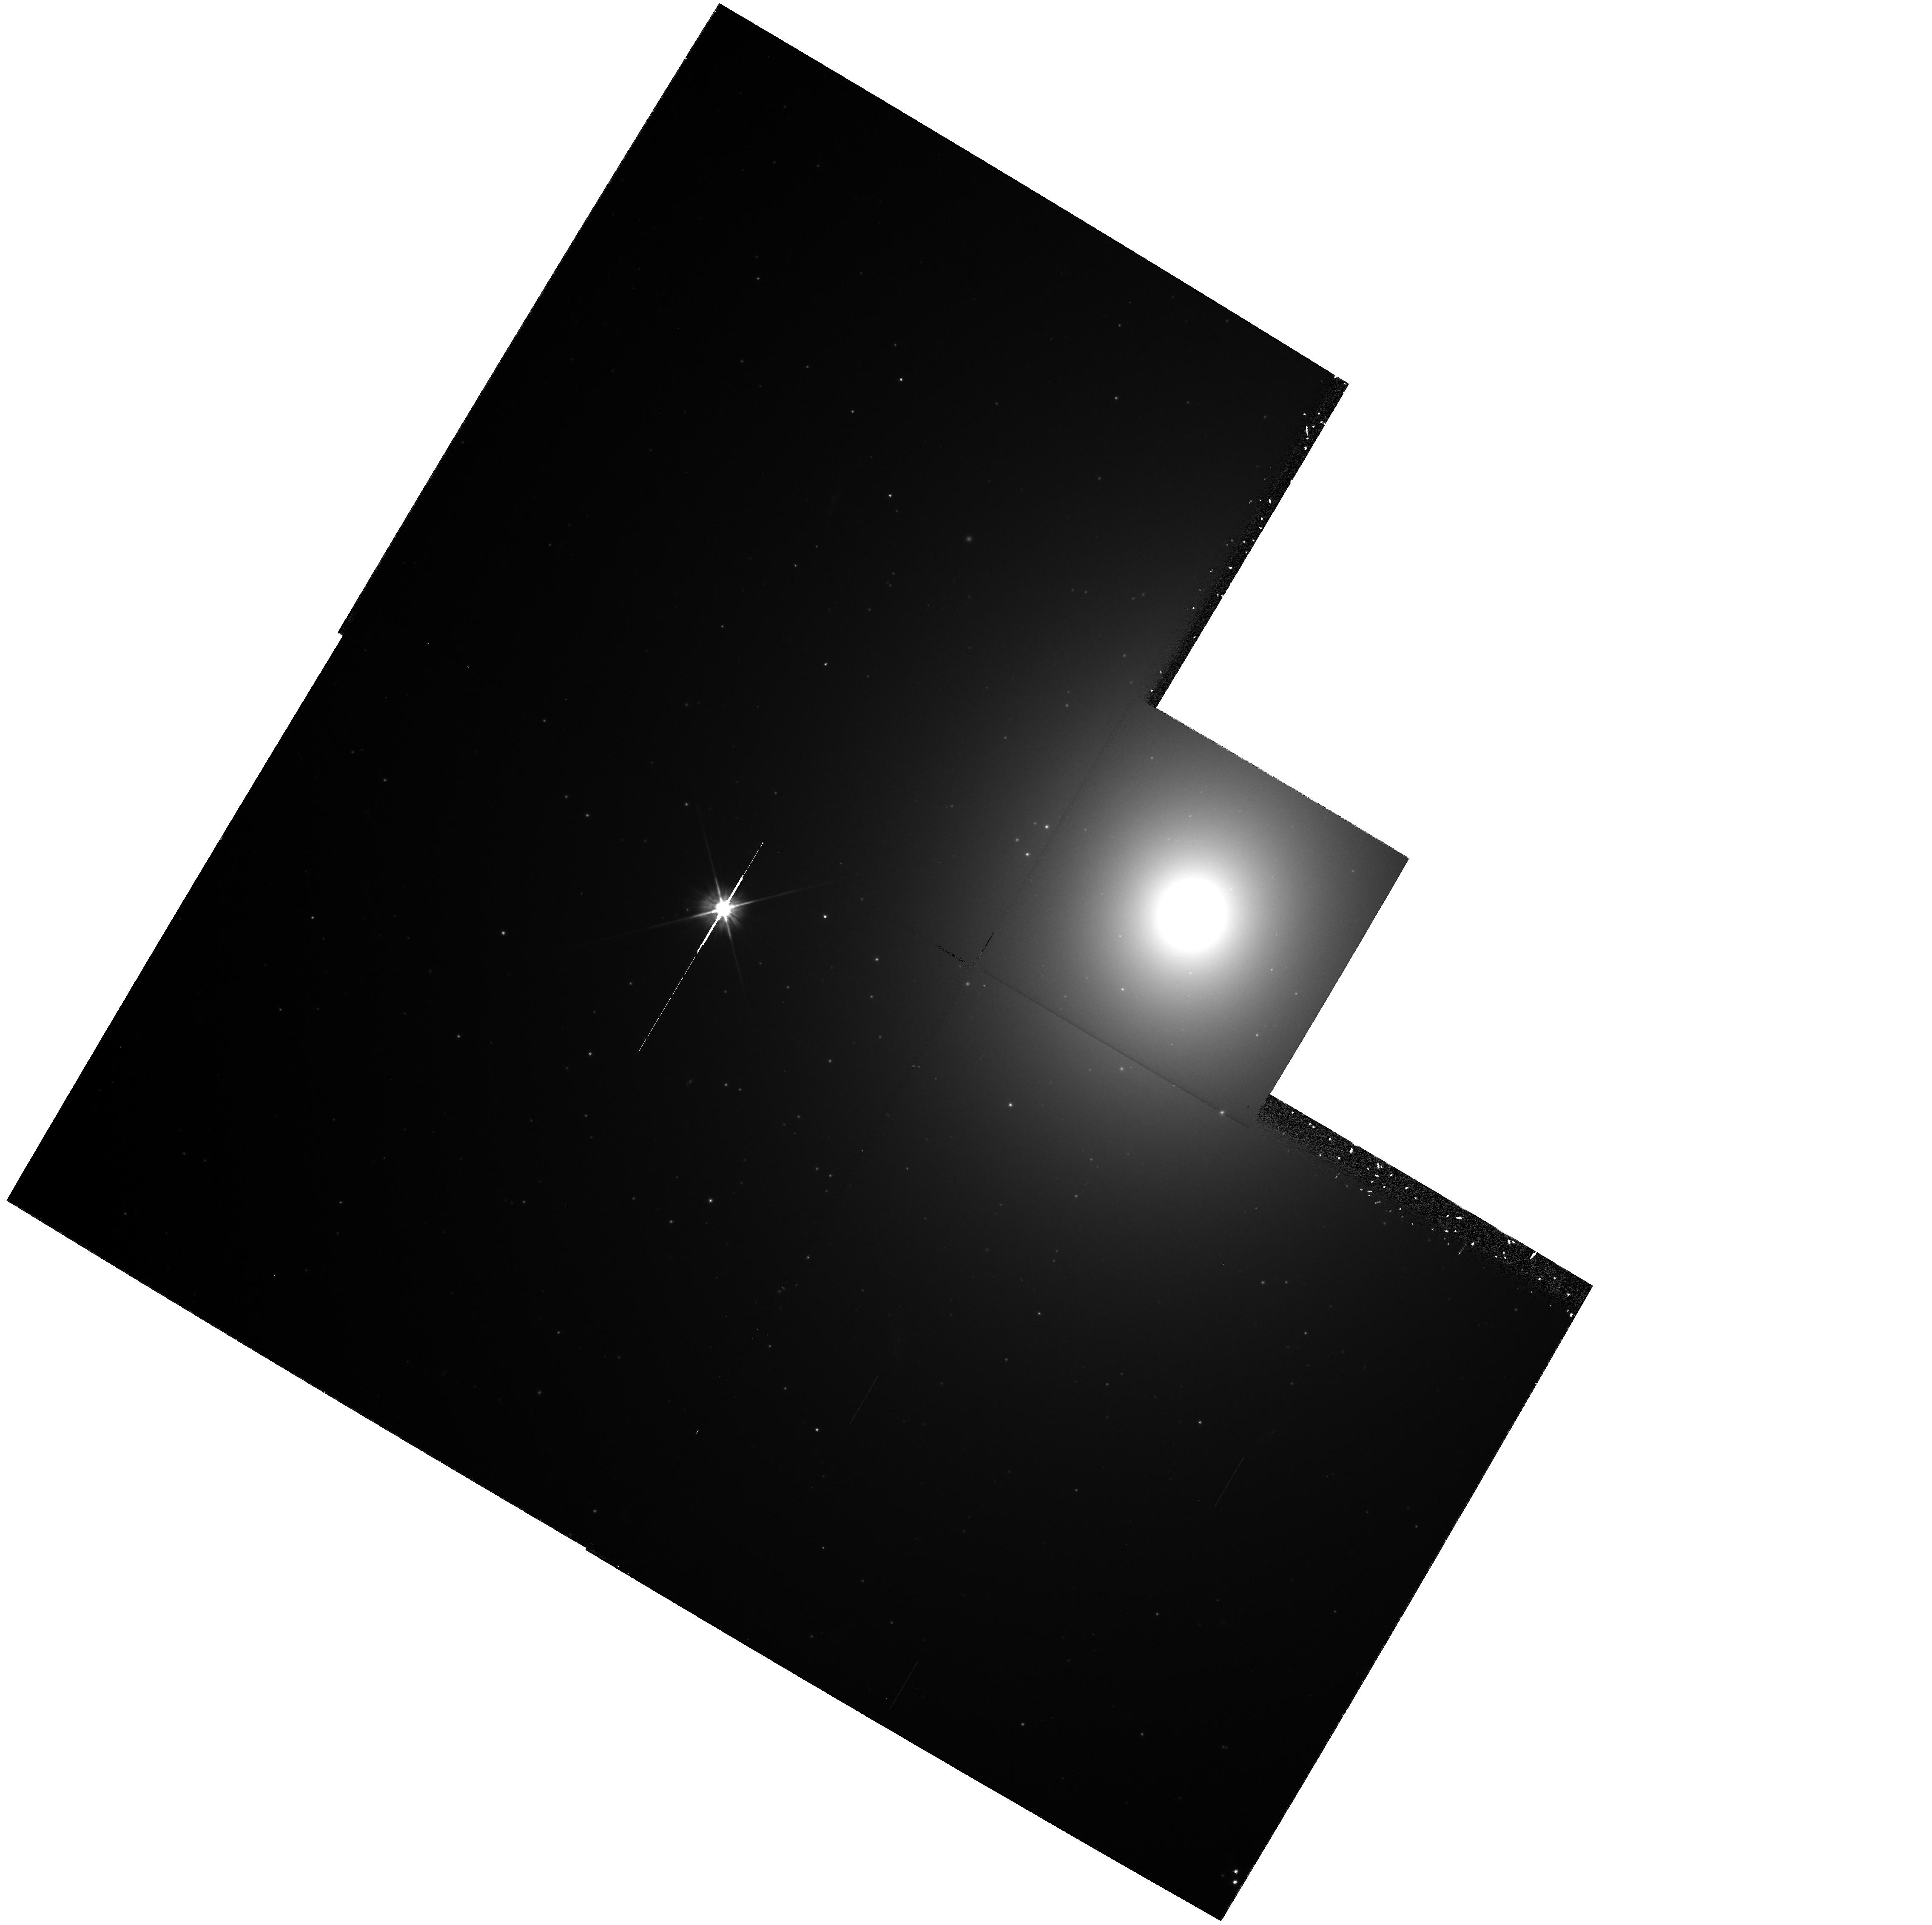
Target: NGC4472-NUC. Instrument: WFPC2/PC. Filter: F555W. Exposure: 30 min. Observation ID: hst_5236_06_wfpc2_pc_f555w_u2lg06

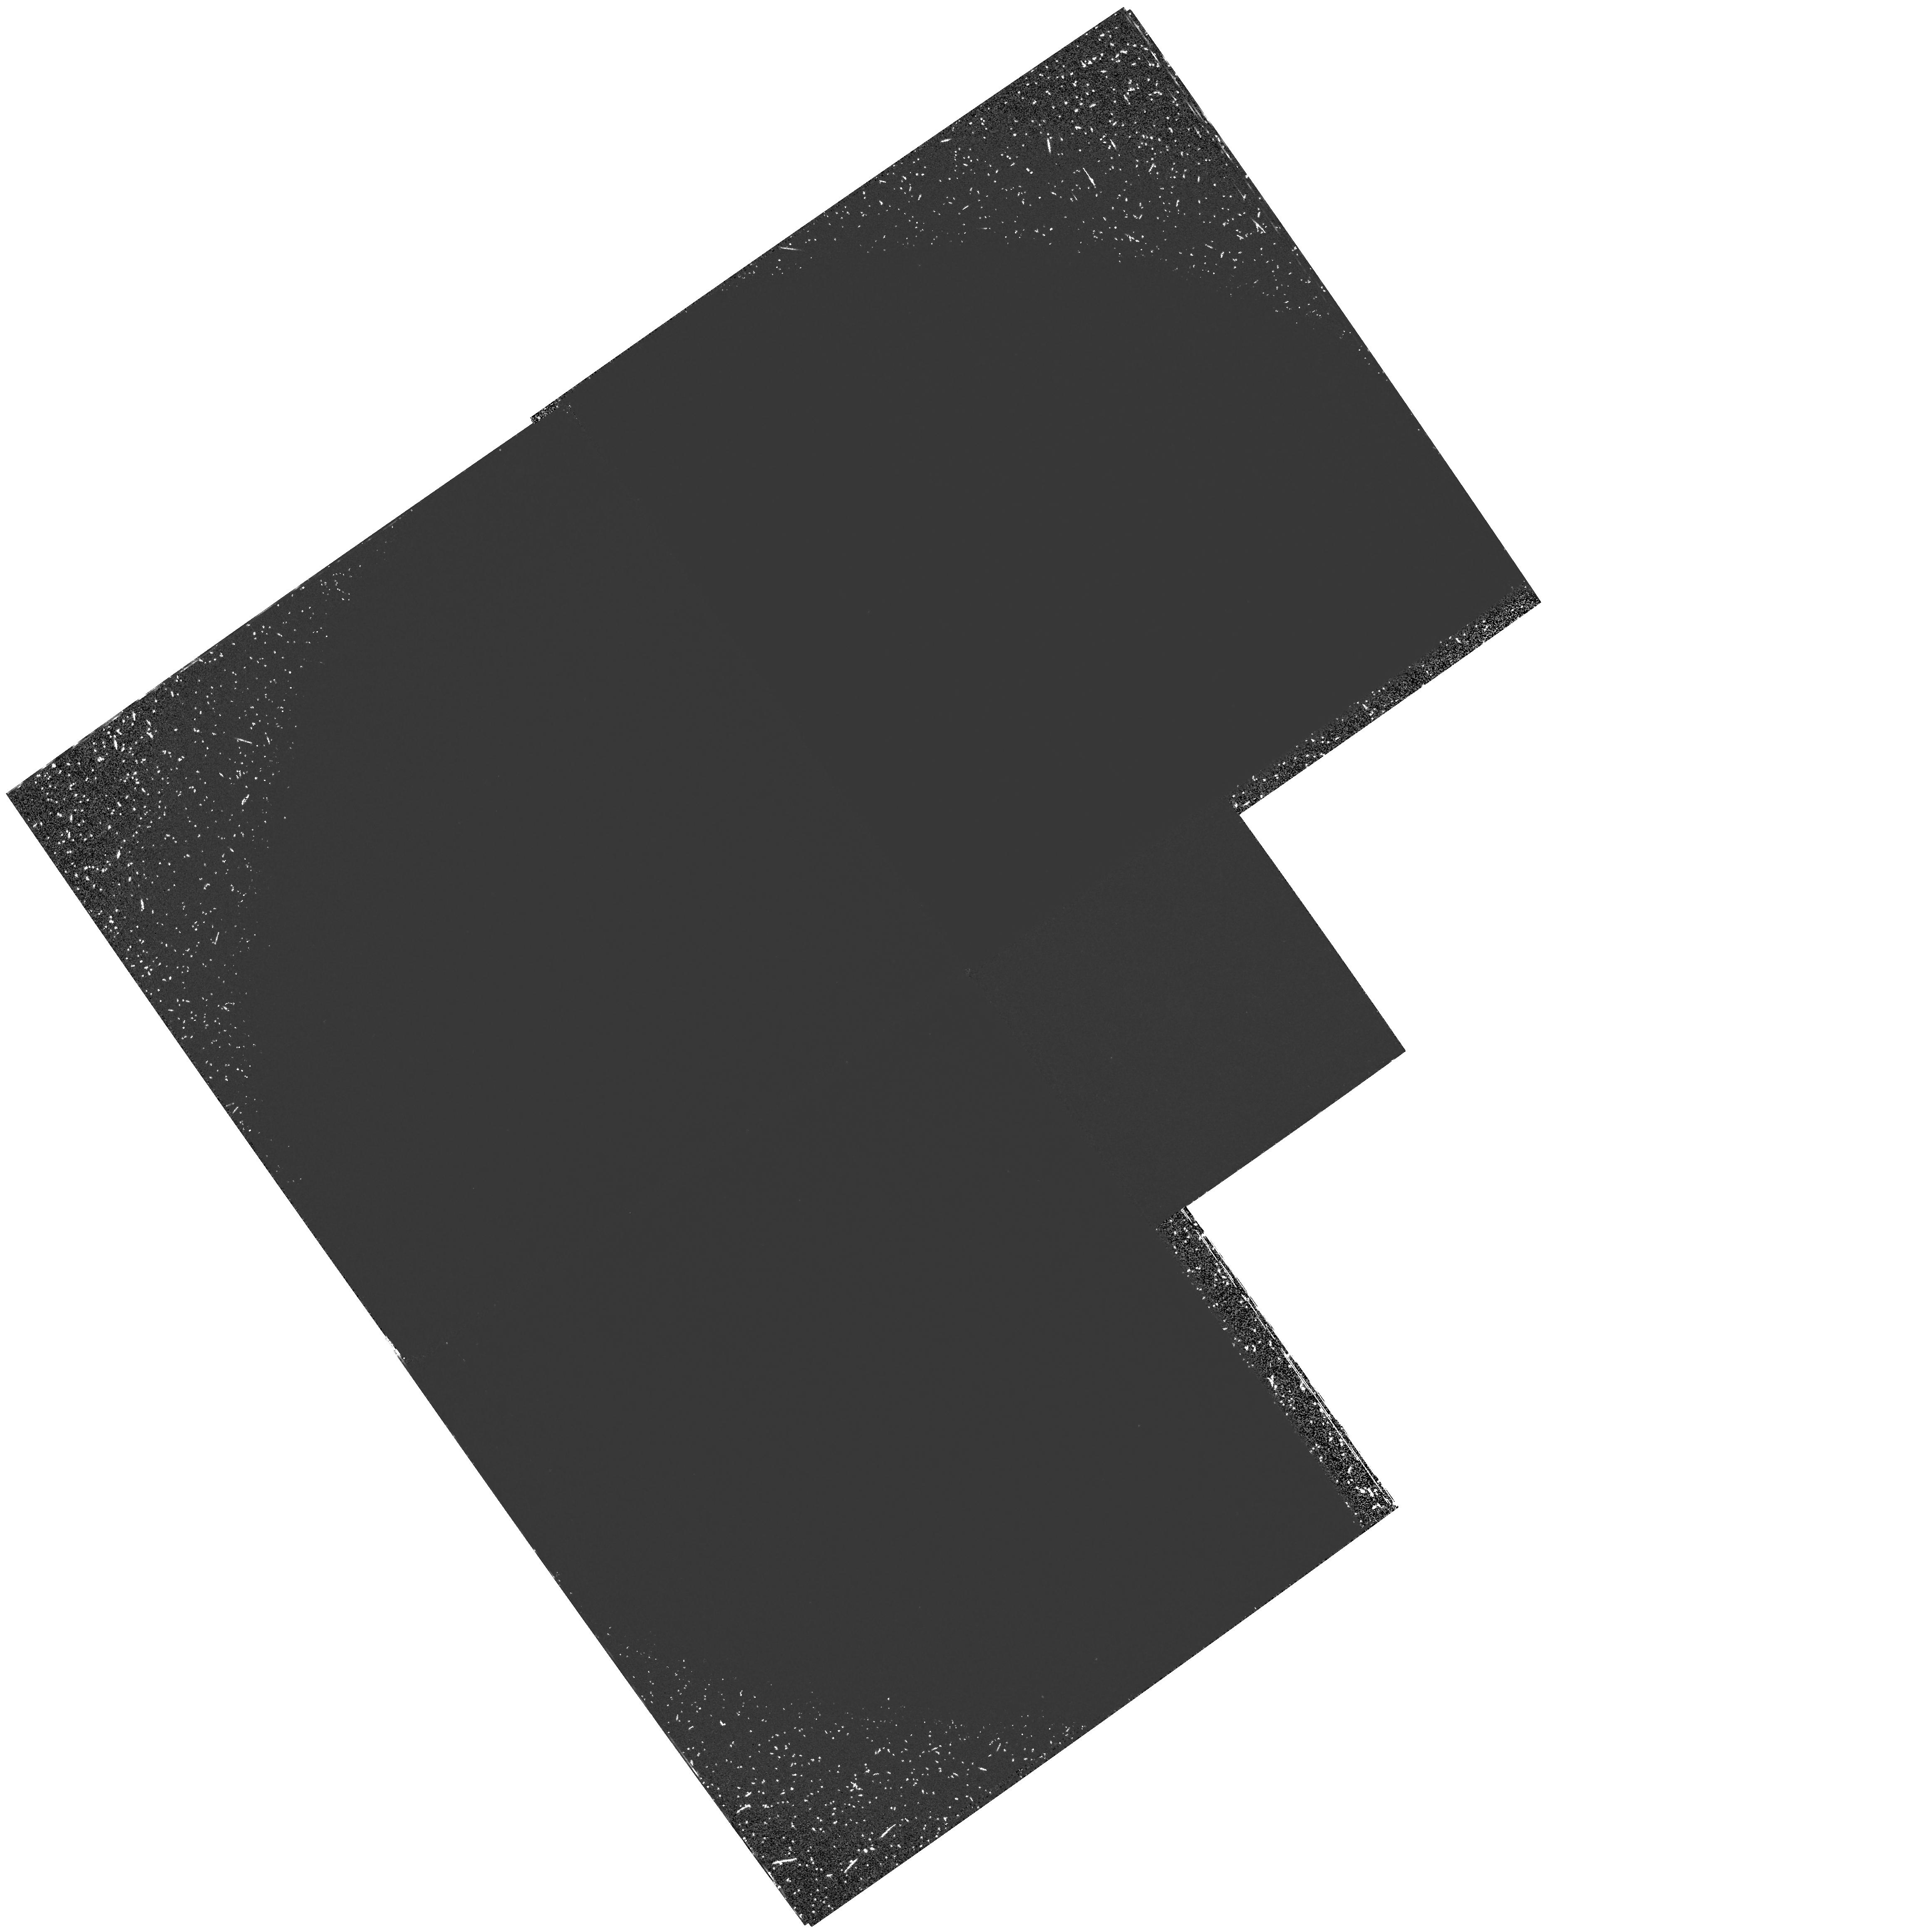
Target: NGC224-NUC. Instrument: WFPC2/PC. Filter: F160BW. Exposure: 3.3 h. Observation ID: hst_5236_03_wfpc2_pc_f160bw_u2lg03

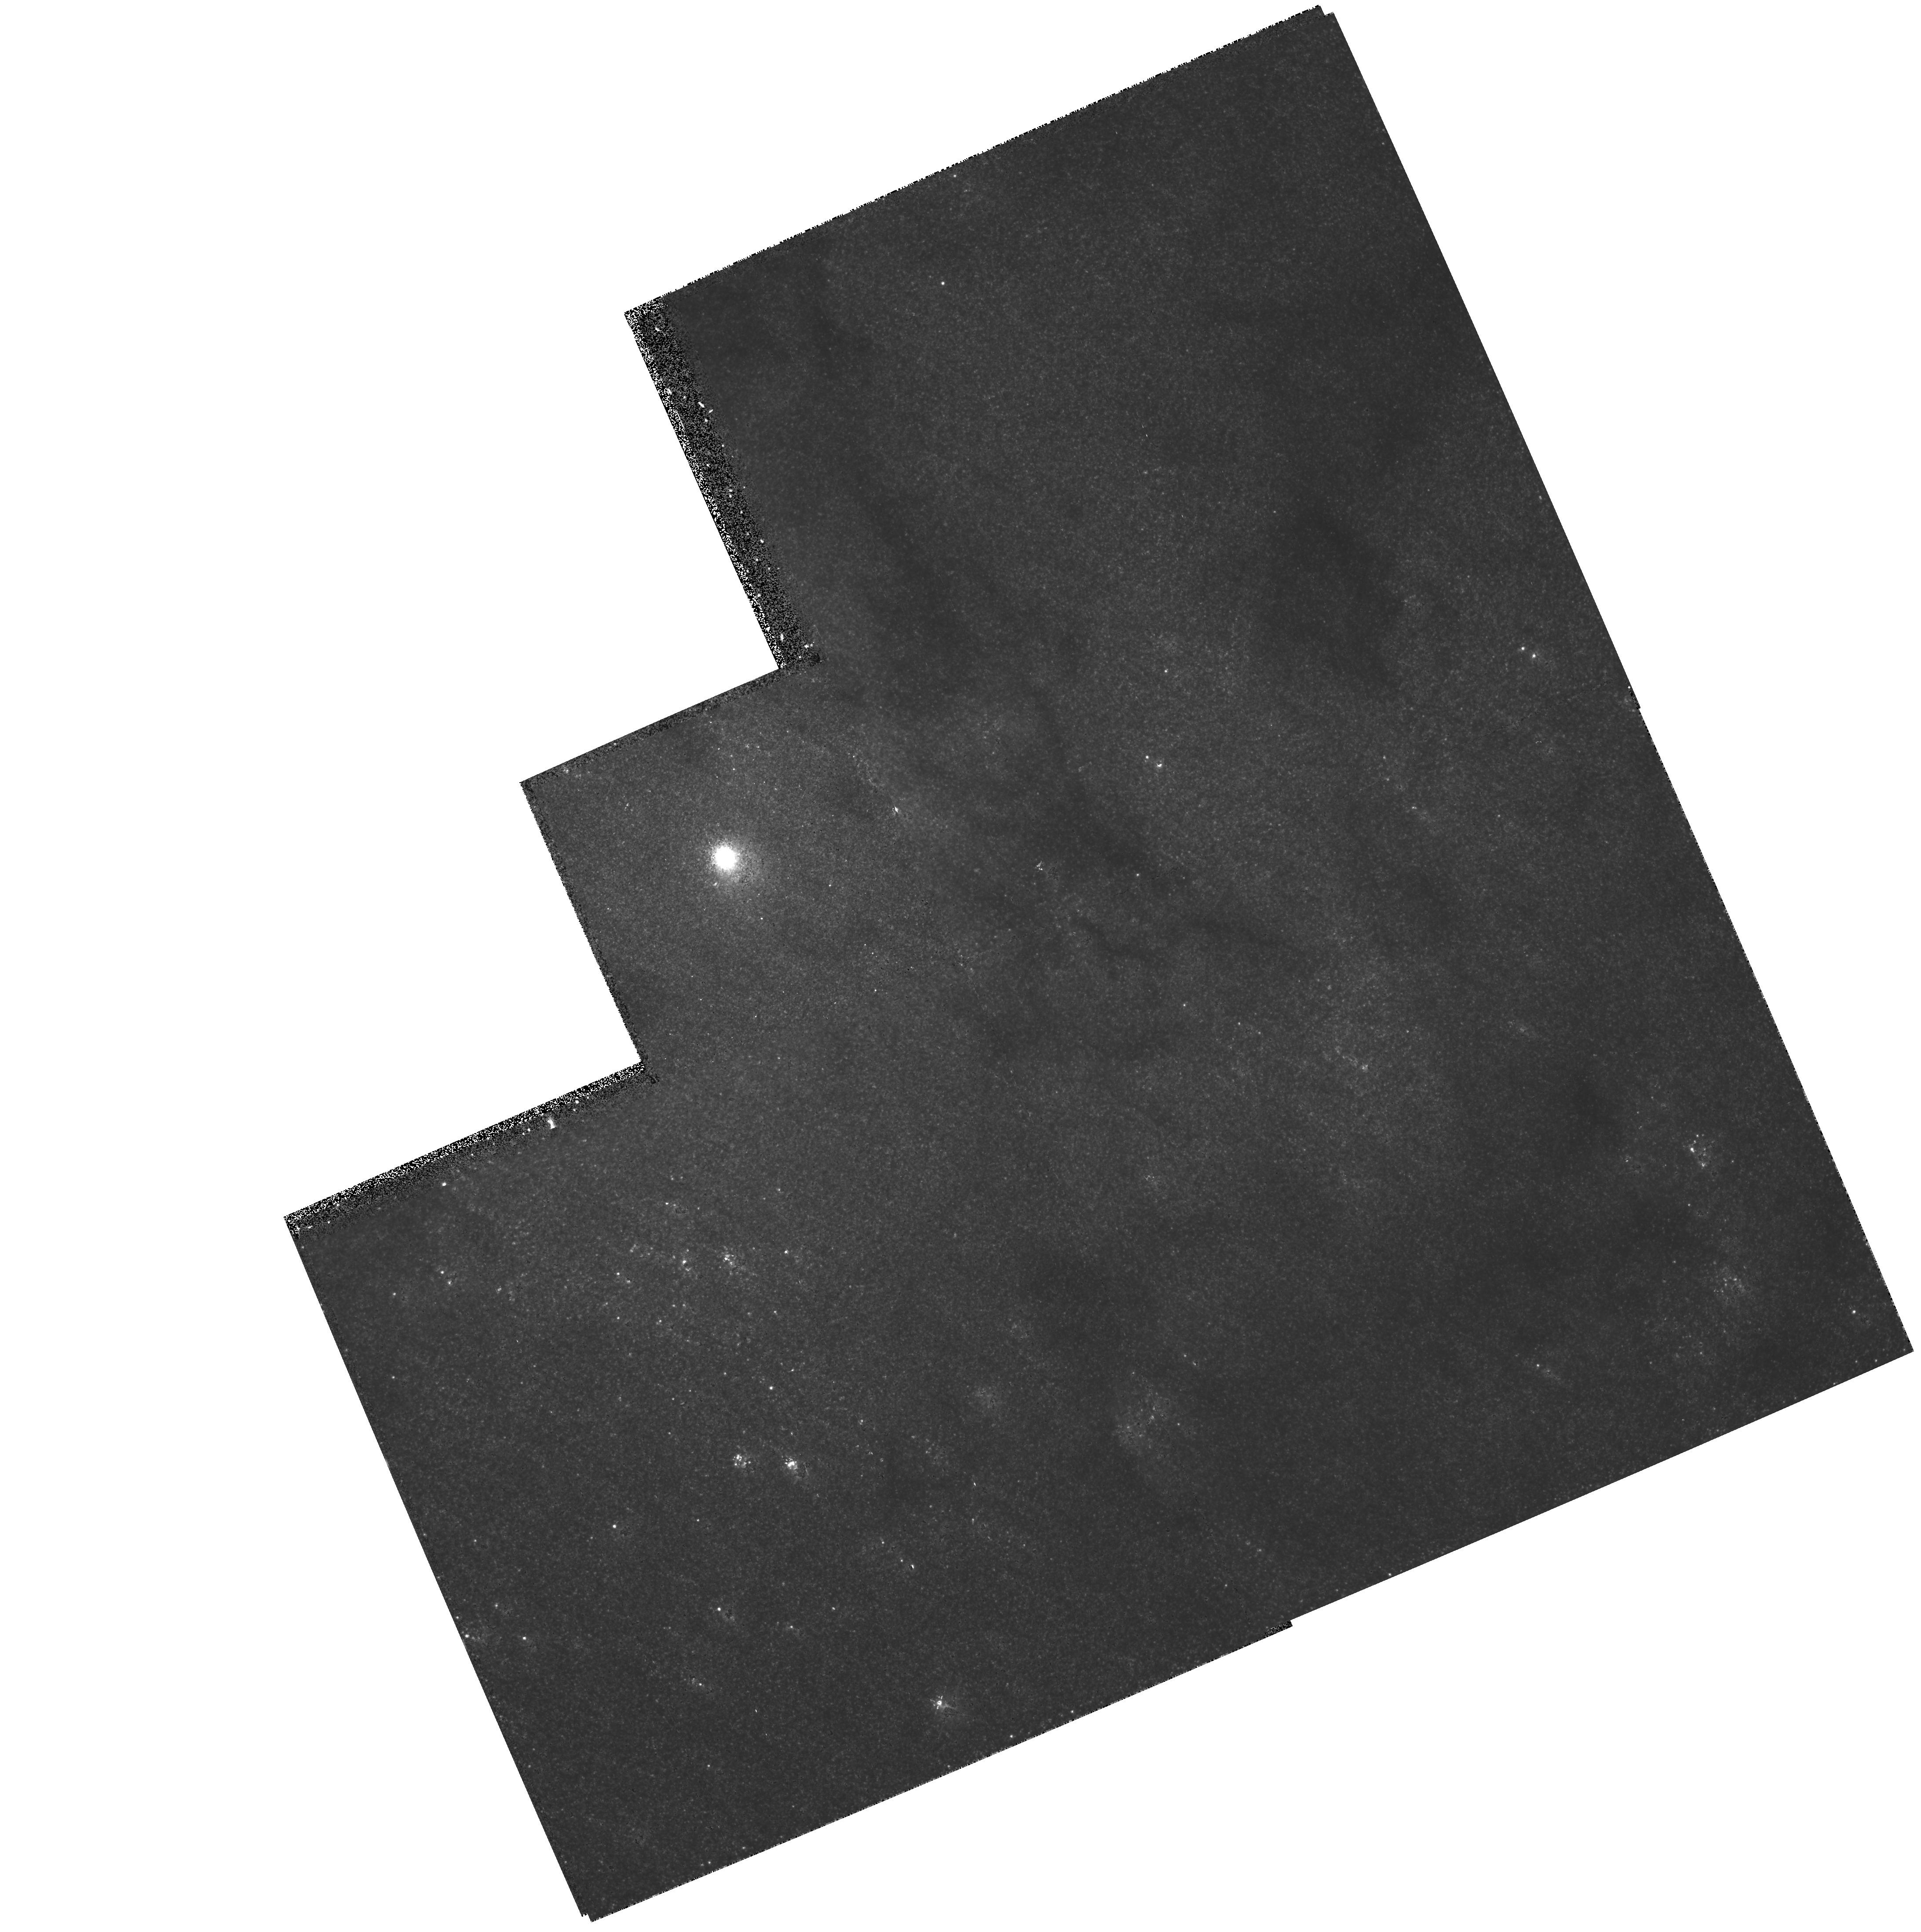
Target: NGC598-NUC. Instrument: WFPC2/PC. Filter: F555W. Exposure: 18 min. Observation ID: hst_5236_05_wfpc2_pc_f555w_u2lg05

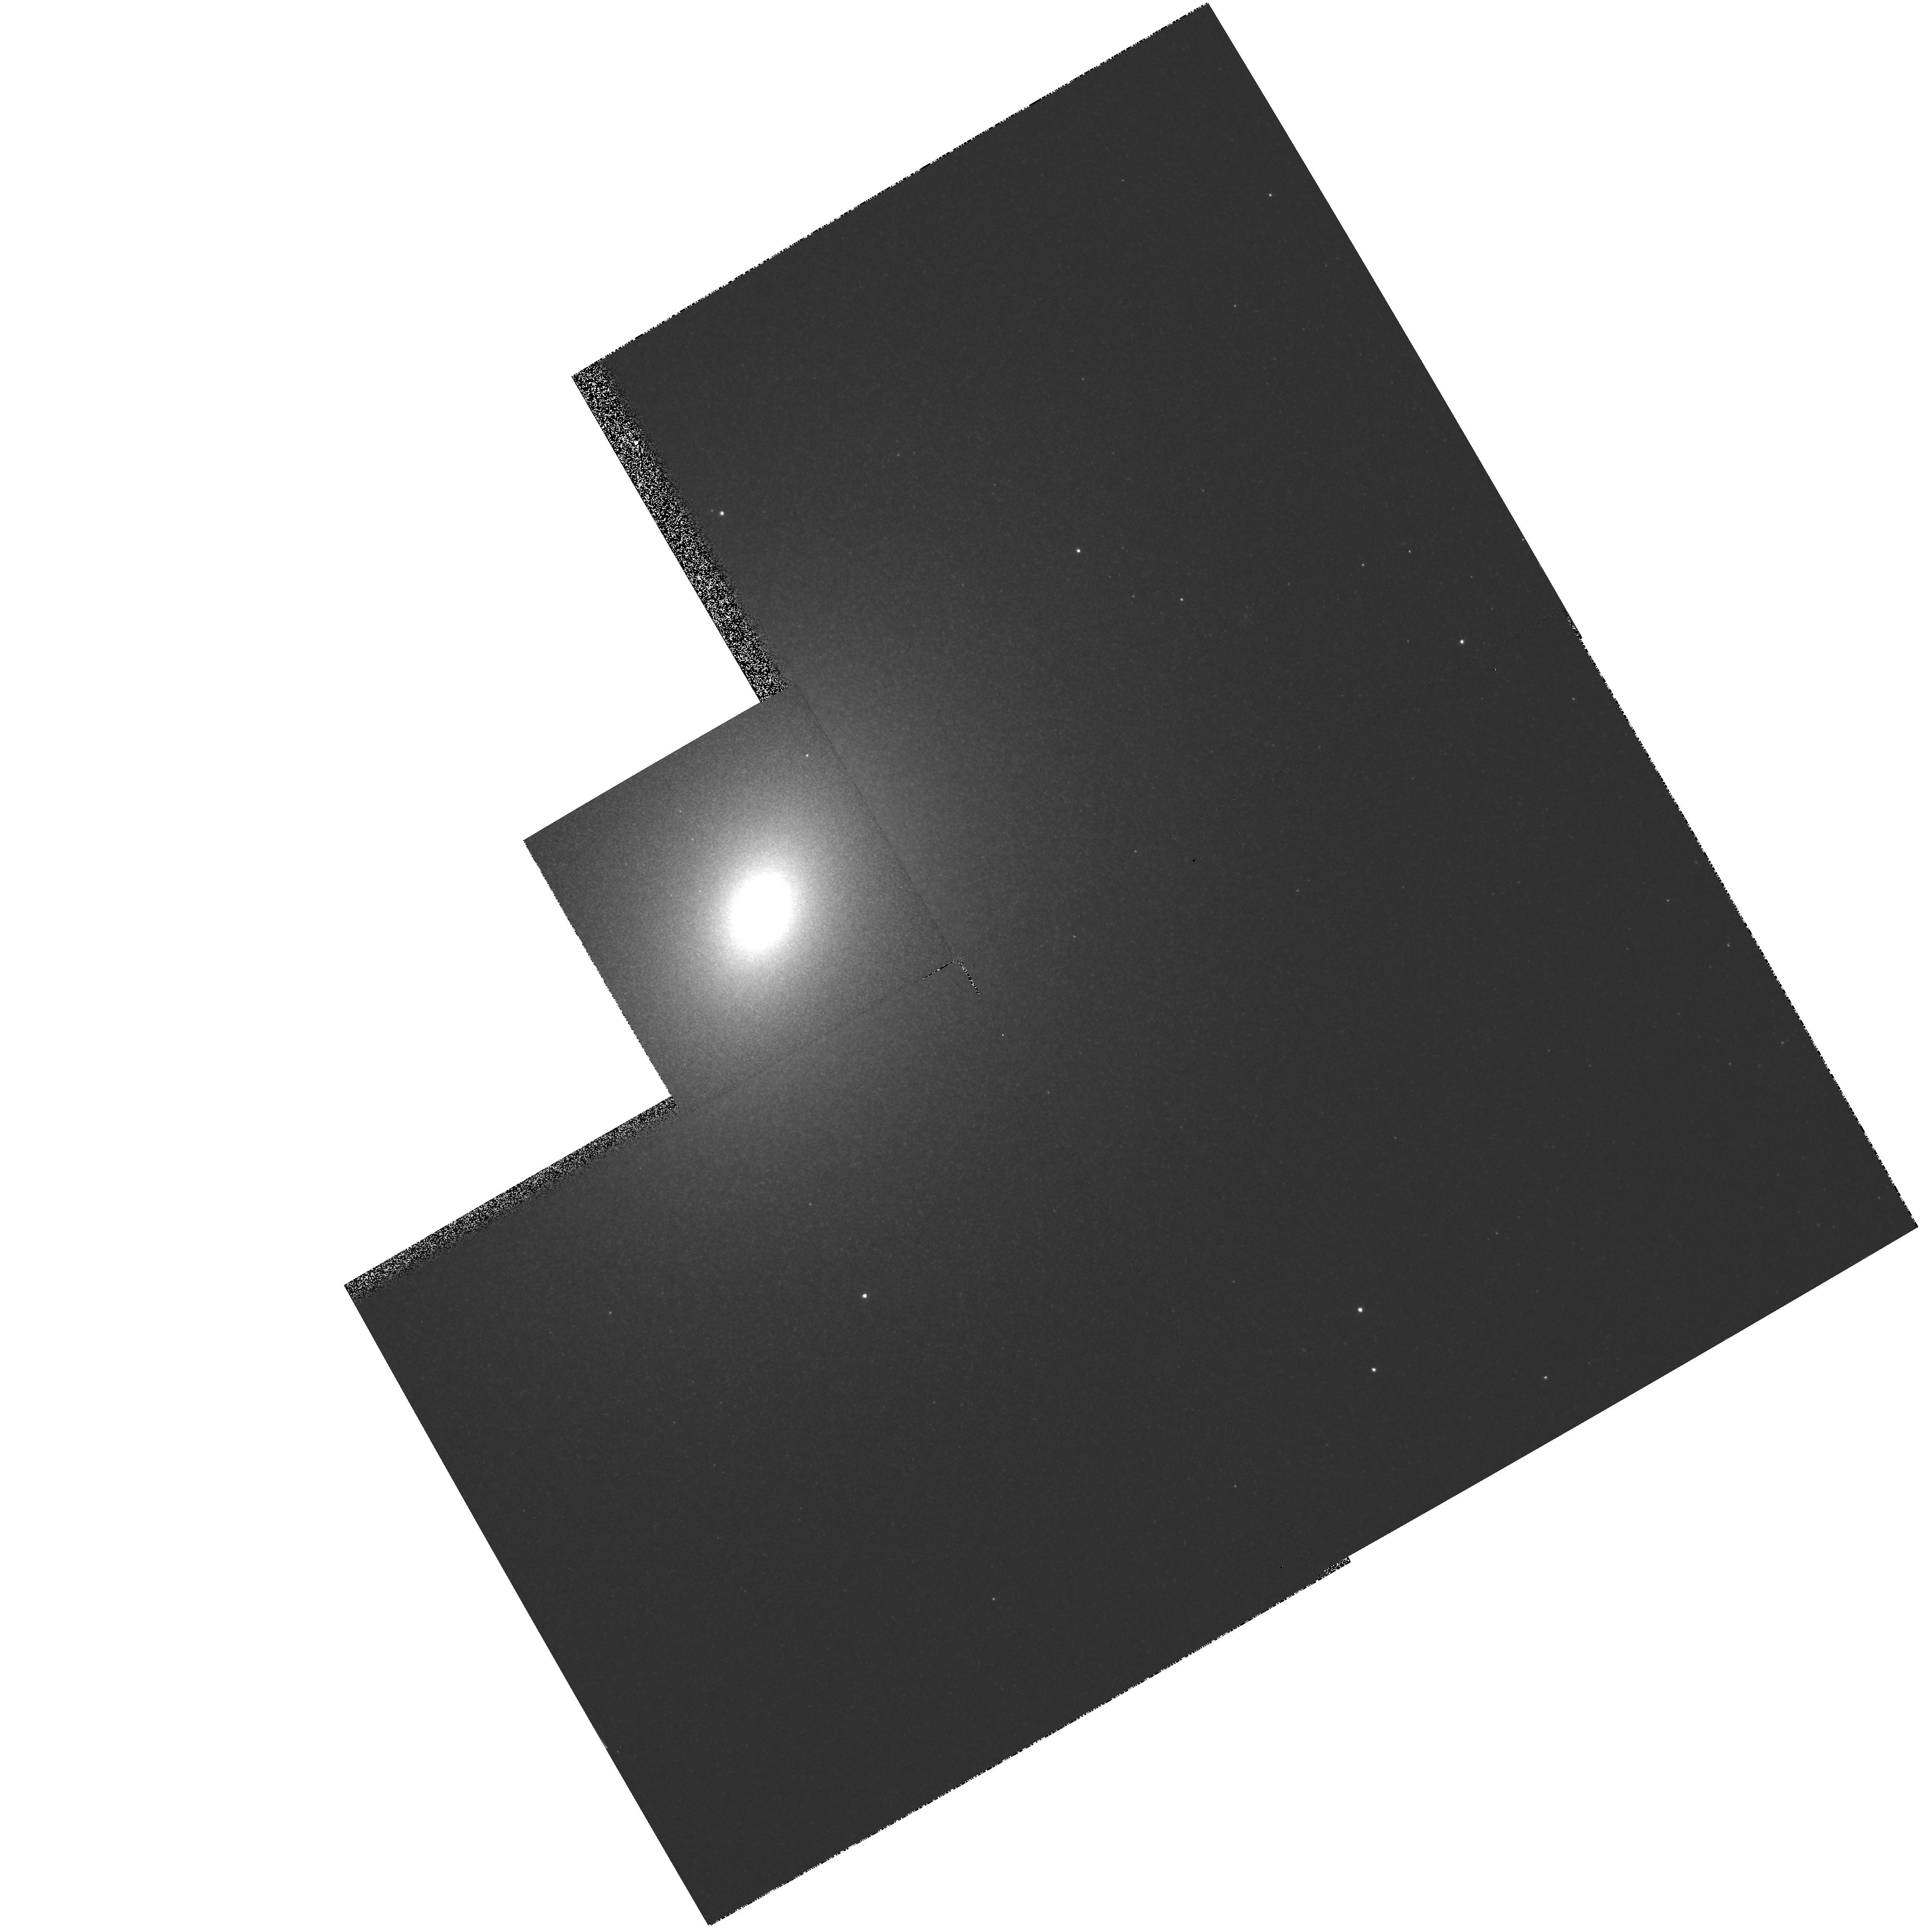
Target: NGC221-NUC. Instrument: WFPC2/PC. Filter: F555W. Exposure: 2 min. Observation ID: hst_5236_01_wfpc2_pc_f555w_u2lg01

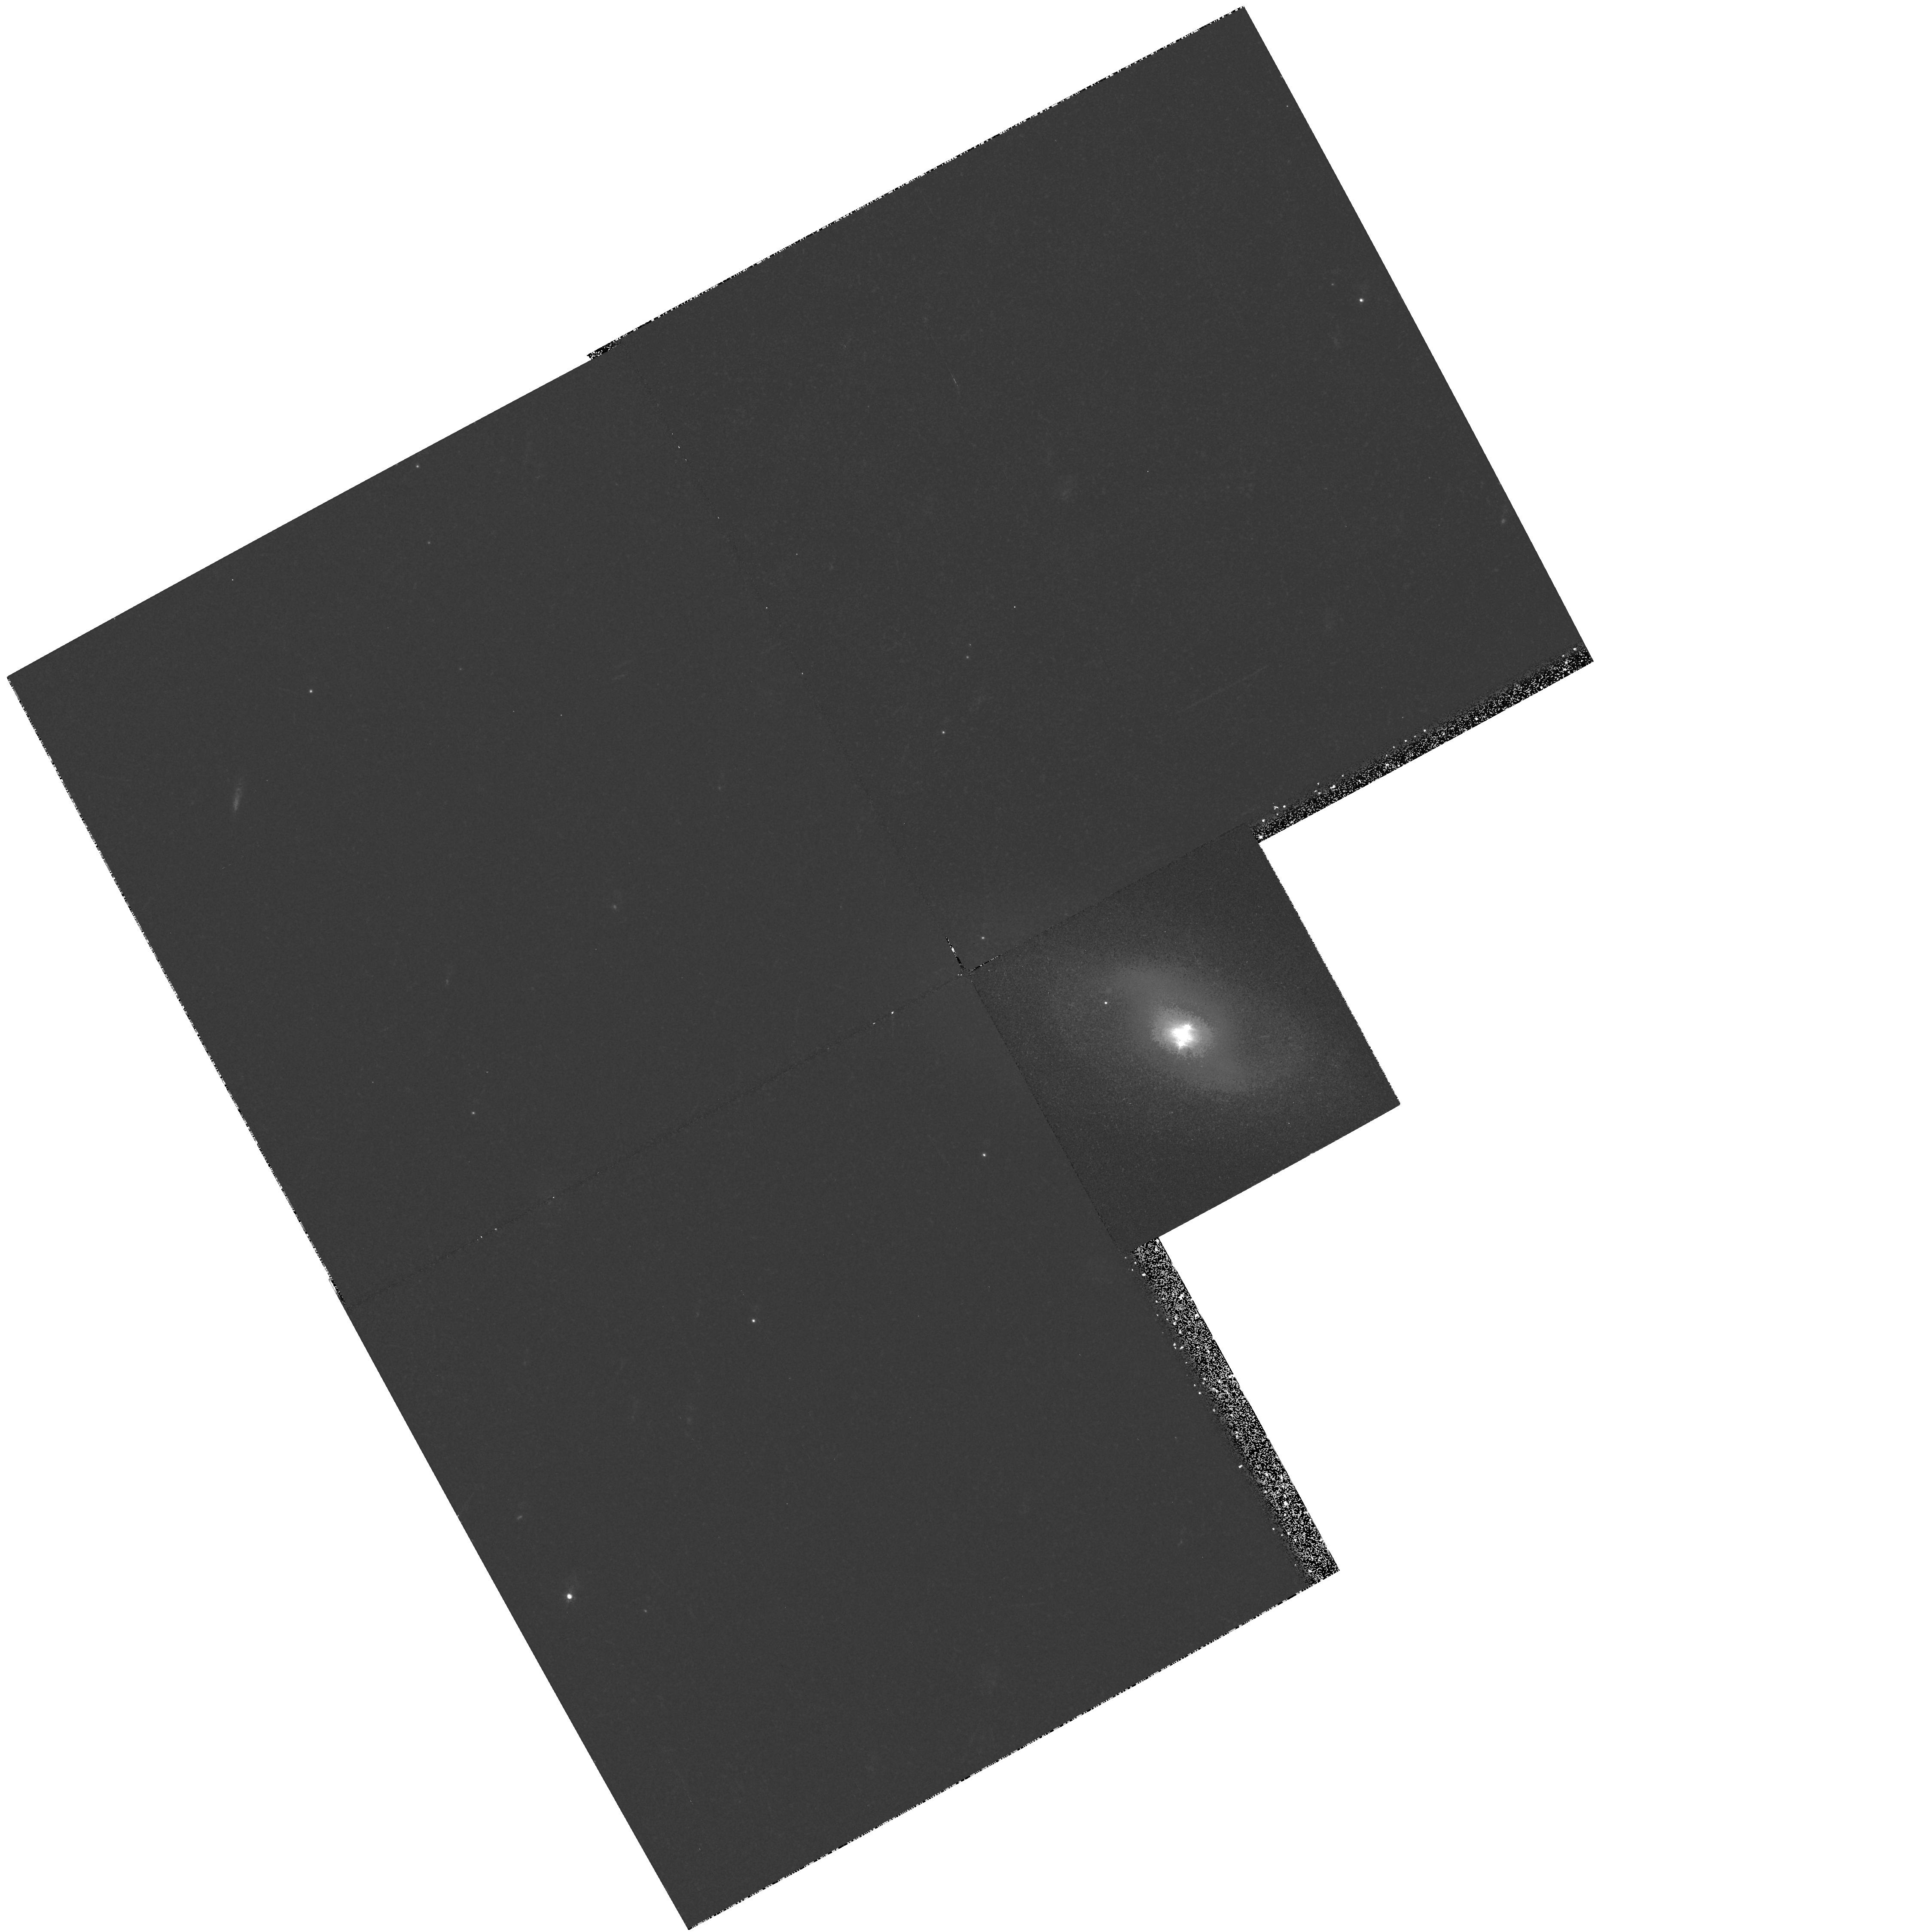
Target: 2237+0305. Instrument: WFPC2/PC. Filter: F555W. Exposure: 27 min. Observation ID: hst_5236_04_wfpc2_pc_f555w_u2lg04

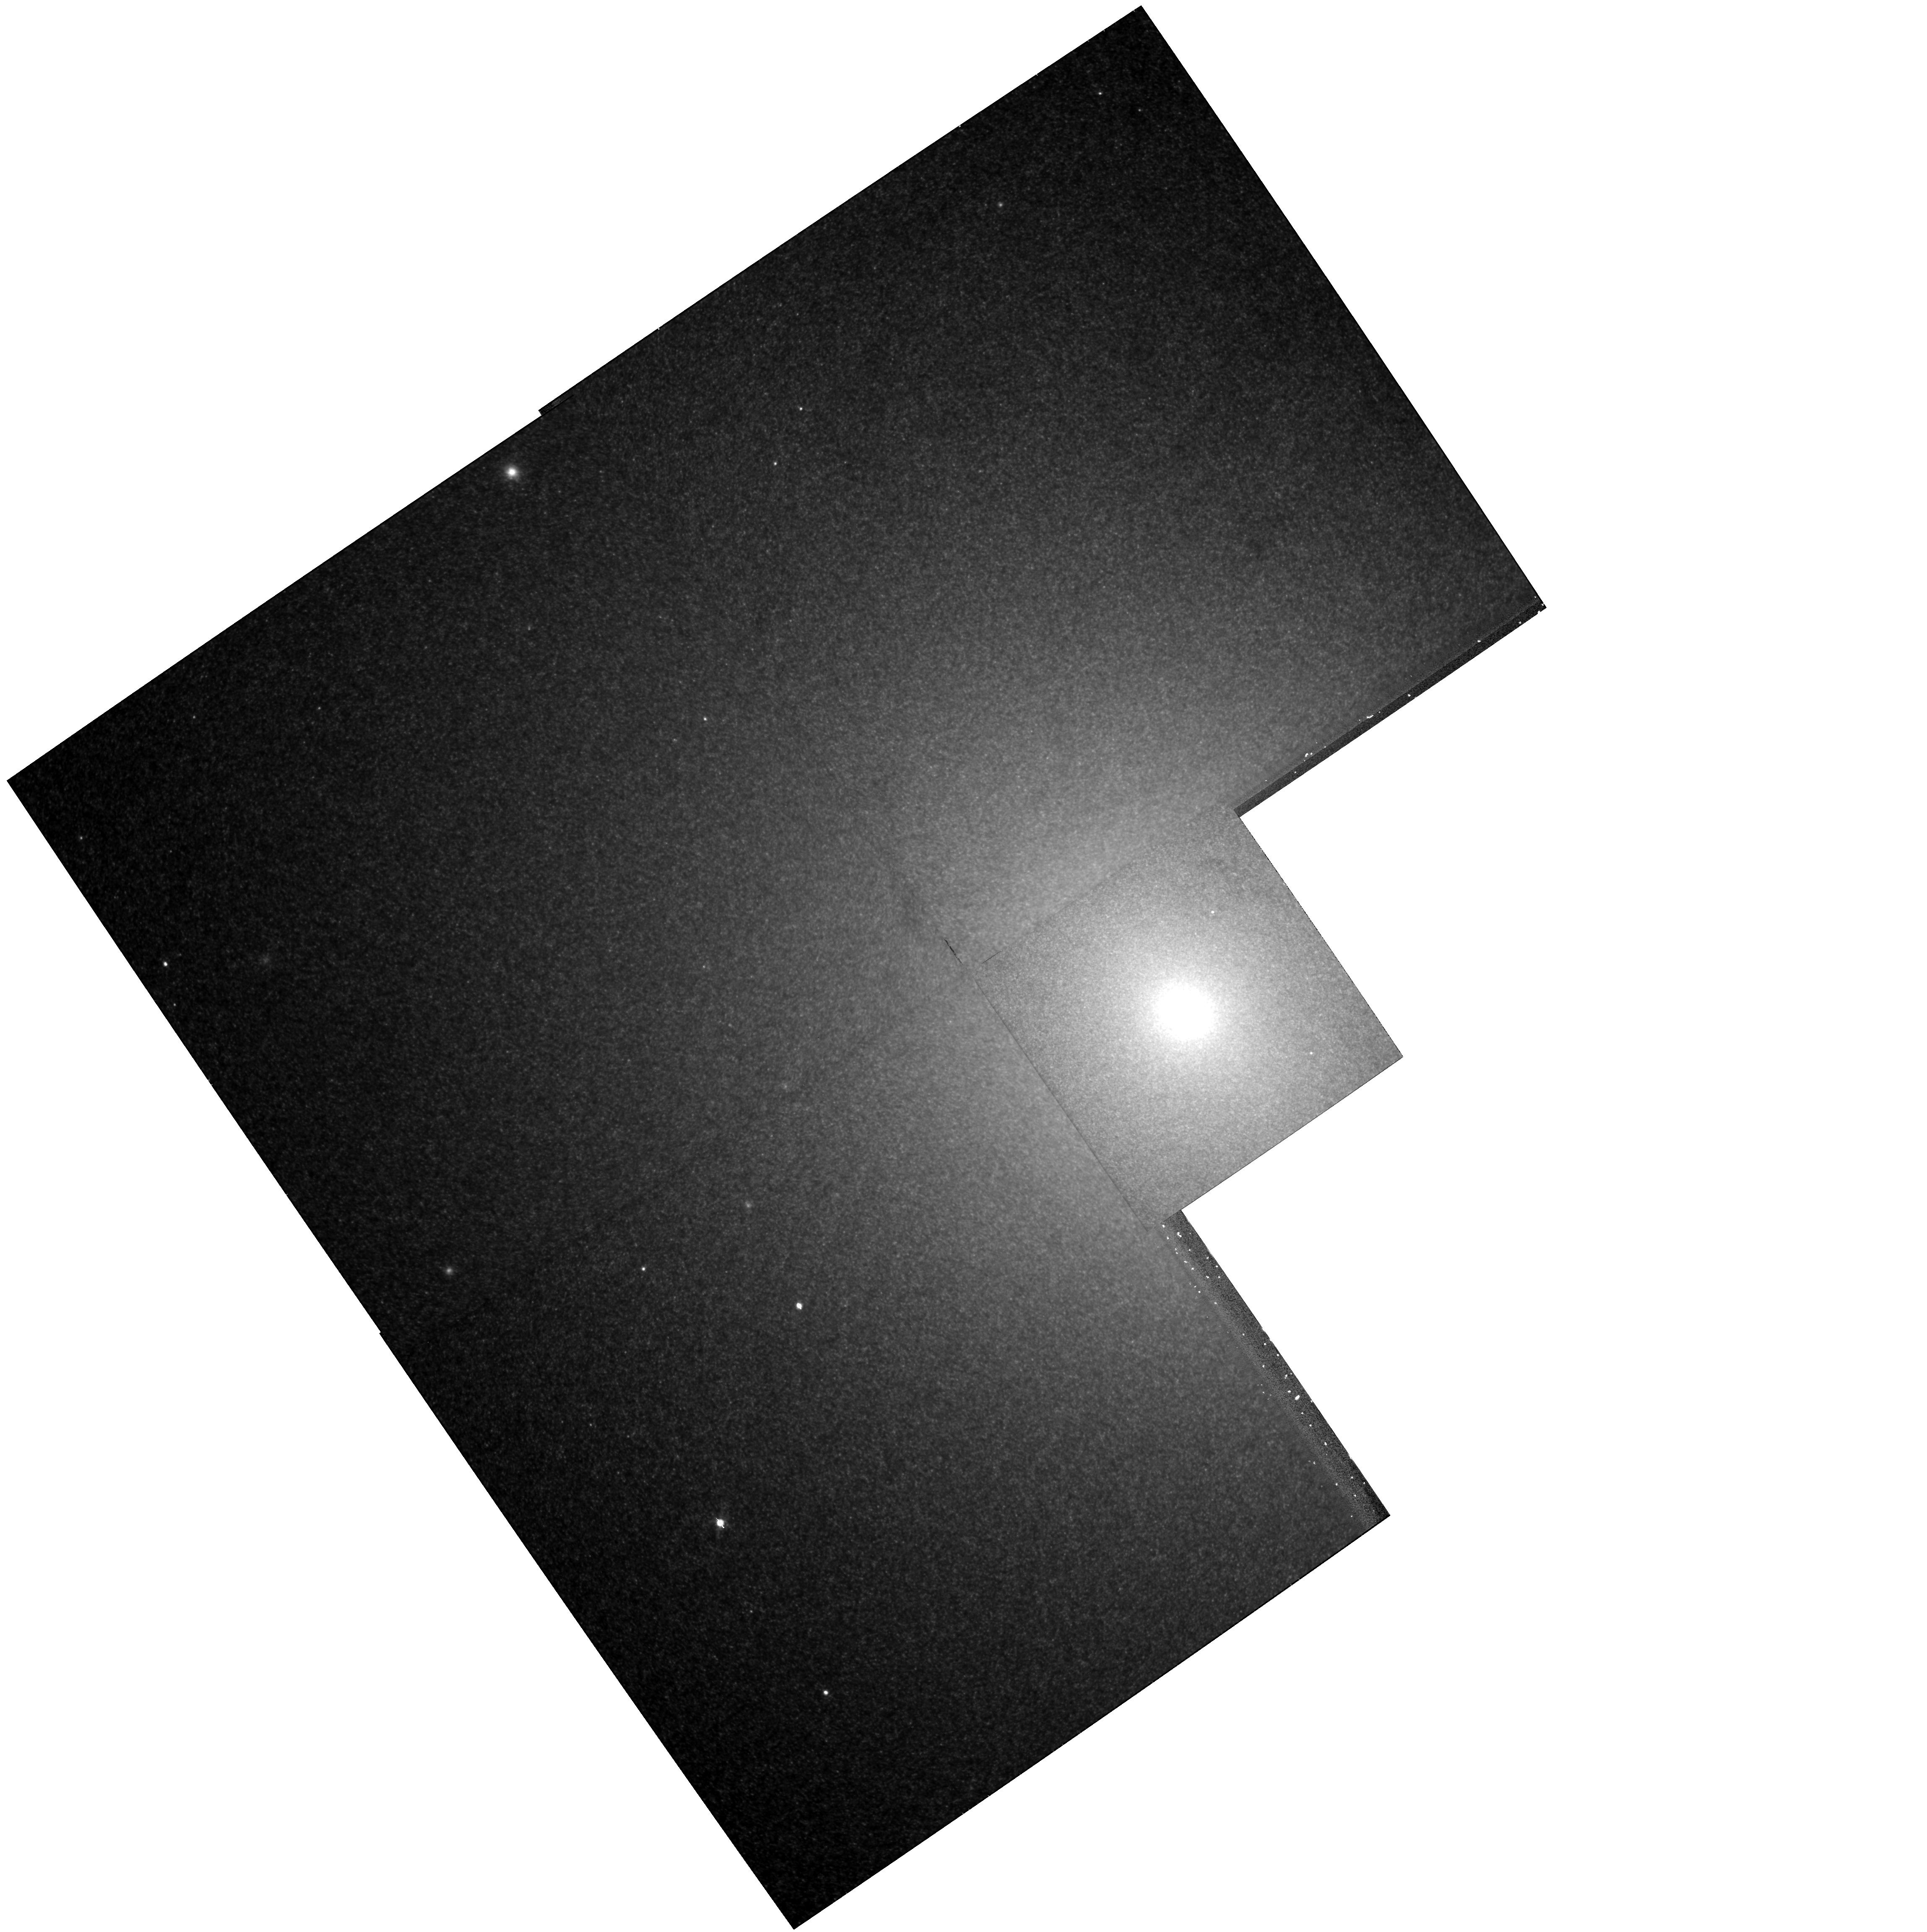
Target: NGC224-NUC. Instrument: WFPC2/PC. Filter: F814W. Exposure: 37 min. Observation ID: hst_5236_02_wfpc2_pc_f814w_u2lg02

NUCLEI OF NEARLY NORMAL GALAXIES (WC12): CYCLE 4 REVISED (PI: Westphal, J. A.)

Direct images of the nuclei of nearby galaxies taken with the Planetary Camera will be used to measure the space density profile of luminous material and the nuclear color gradients in these objects. Galaxies will be imaged with the F555W and F814W filters. Serveral objects known to contain ionized gas will also be imaged in narrow -band filters to obtain the gas distribution. In M31 and M32 a special series of ultra-violet exposures will be taken to study the hot stellar population. The sample of objects contains several normal ellipticals covering a broad range in nuclear surface brightness and concentration class, several nearby galaxies covering a range of Hubble types, and a few Seyfert and otherwise slightly abnormal nuclei. The images taken will also be searched for bright stars, inner globular clusters, and absorbing interstellar dust. The far UV exposures in M31 and M32 are designed to discover the source of the the far-UV upturn in the light of old stellar populations. The brightness and luminosity function of any point sources will be measured, along with the brightness and distrubution of the diffuse background light.